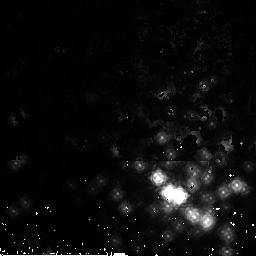
Target: NGC3603-2. Instrument: NICMOS/NIC2. Filter: F165M. Exposure: 2 min. Observation ID: n9up12020

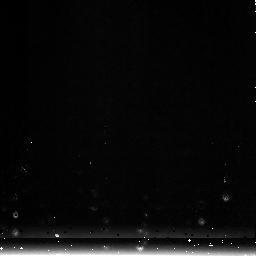
Target: NGC1850-3. Instrument: NICMOS/NIC3. Filter: F222M. Exposure: 1 min. Observation ID: n9up23020

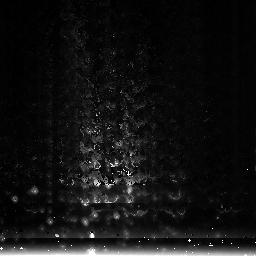
Target: NGC3603-3. Instrument: NICMOS/NIC3. Filter: F222M. Exposure: 1 min. Observation ID: n9up13020

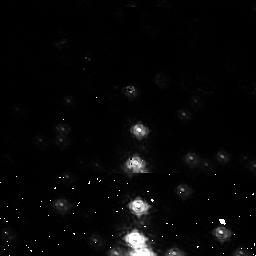
Target: NGC3603-1. Instrument: NICMOS/NIC1. Filter: F110M. Exposure: 2 min. Observation ID: n9up21020

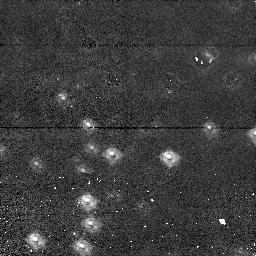
Target: NGC1850-1. Instrument: NICMOS/NIC1. Filter: F110M. Exposure: 2 min. Observation ID: n9up31020

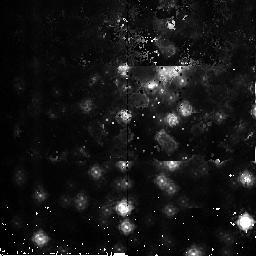
Target: NGC3603-2. Instrument: NICMOS/NIC2. Filter: F165M. Exposure: 2 min. Observation ID: n9up42020

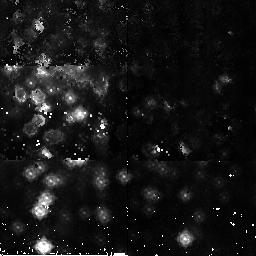
Target: NGC3603-2. Instrument: NICMOS/NIC2. Filter: F165M. Exposure: 2 min. Observation ID: n9up32020

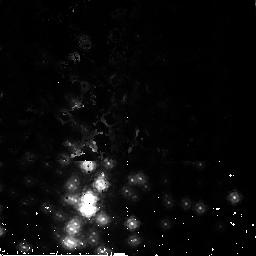
Target: NGC3603-2. Instrument: NICMOS/NIC2. Filter: F165M. Exposure: 2 min. Observation ID: n9up22020

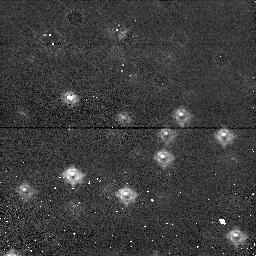
Target: NGC1850-1. Instrument: NICMOS/NIC1. Filter: F110M. Exposure: 2 min. Observation ID: n9up11020

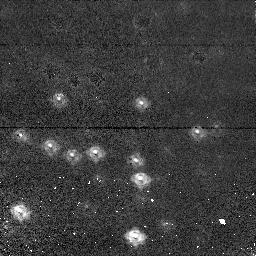
Target: NGC1850-1. Instrument: NICMOS/NIC1. Filter: F110M. Exposure: 2 min. Observation ID: n9up41020

NICMOS Focus Monitoring (PI: Wiklind, Tommy)

This program is a version of the standard focus sweep used since cycle 7. It has been modified to go deeper and uses more narrow filters for improved focus determination. For Cycle14 a new source has been added in order to accomodate 2-gyro mode: the open cluster NGC1850. The old target, the open cluster NGC3603, will be used whenever available and the new target used to fill the periods when NGC3603 is not visible. Steps: a) Use refined target field positions as determined from cycle 7 calibrations b) Use MULTIACCUM sequences of sufficient dynamic range to account for defocus c) Do a 17-point focus sweep, +/- 8mm about the PAM mechanical zeropoint for each cameras 1 and 2, in 1.0mm steps. d) Use PAM X/Y tilt and OTA offset slew compensations refined from previous focus monitoring/optical alignment activities